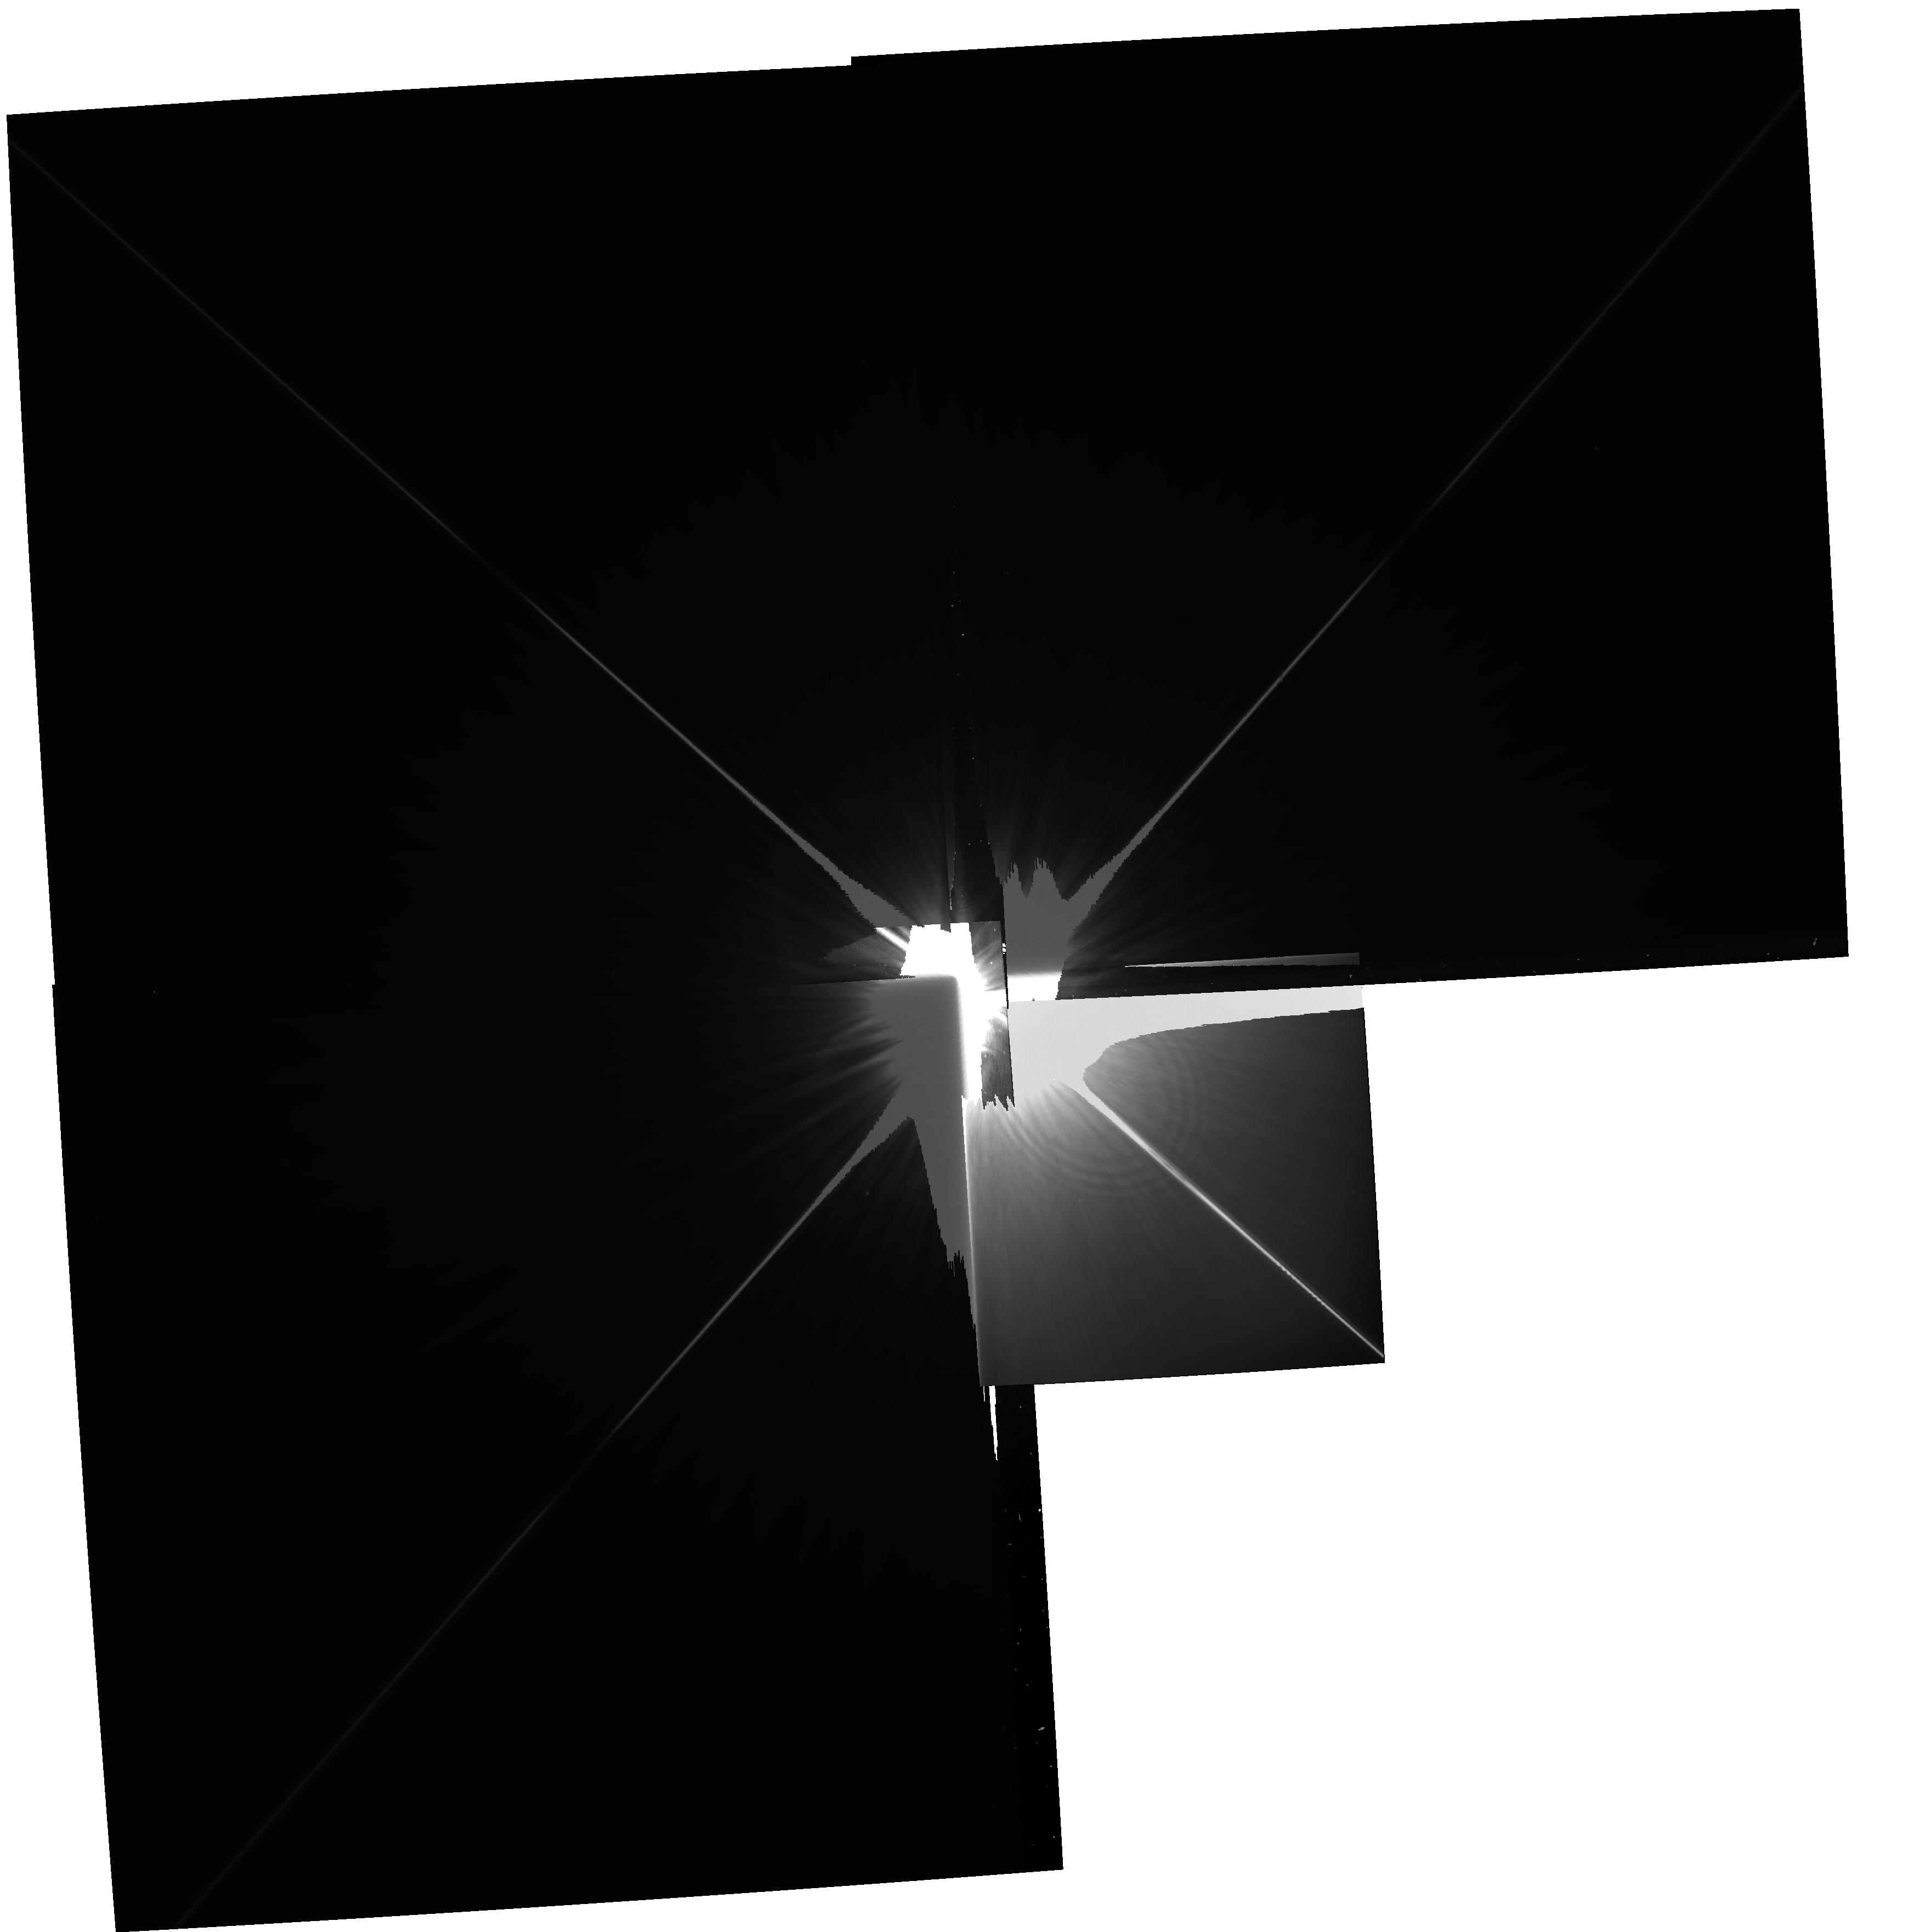
Target: NAME-FOMALHAUT. Instrument: WFPC2/PC. Filter: F606W. Exposure: 26 min. Observation ID: hst_11979_01_wfpc2_pc_f606w_ubaf01

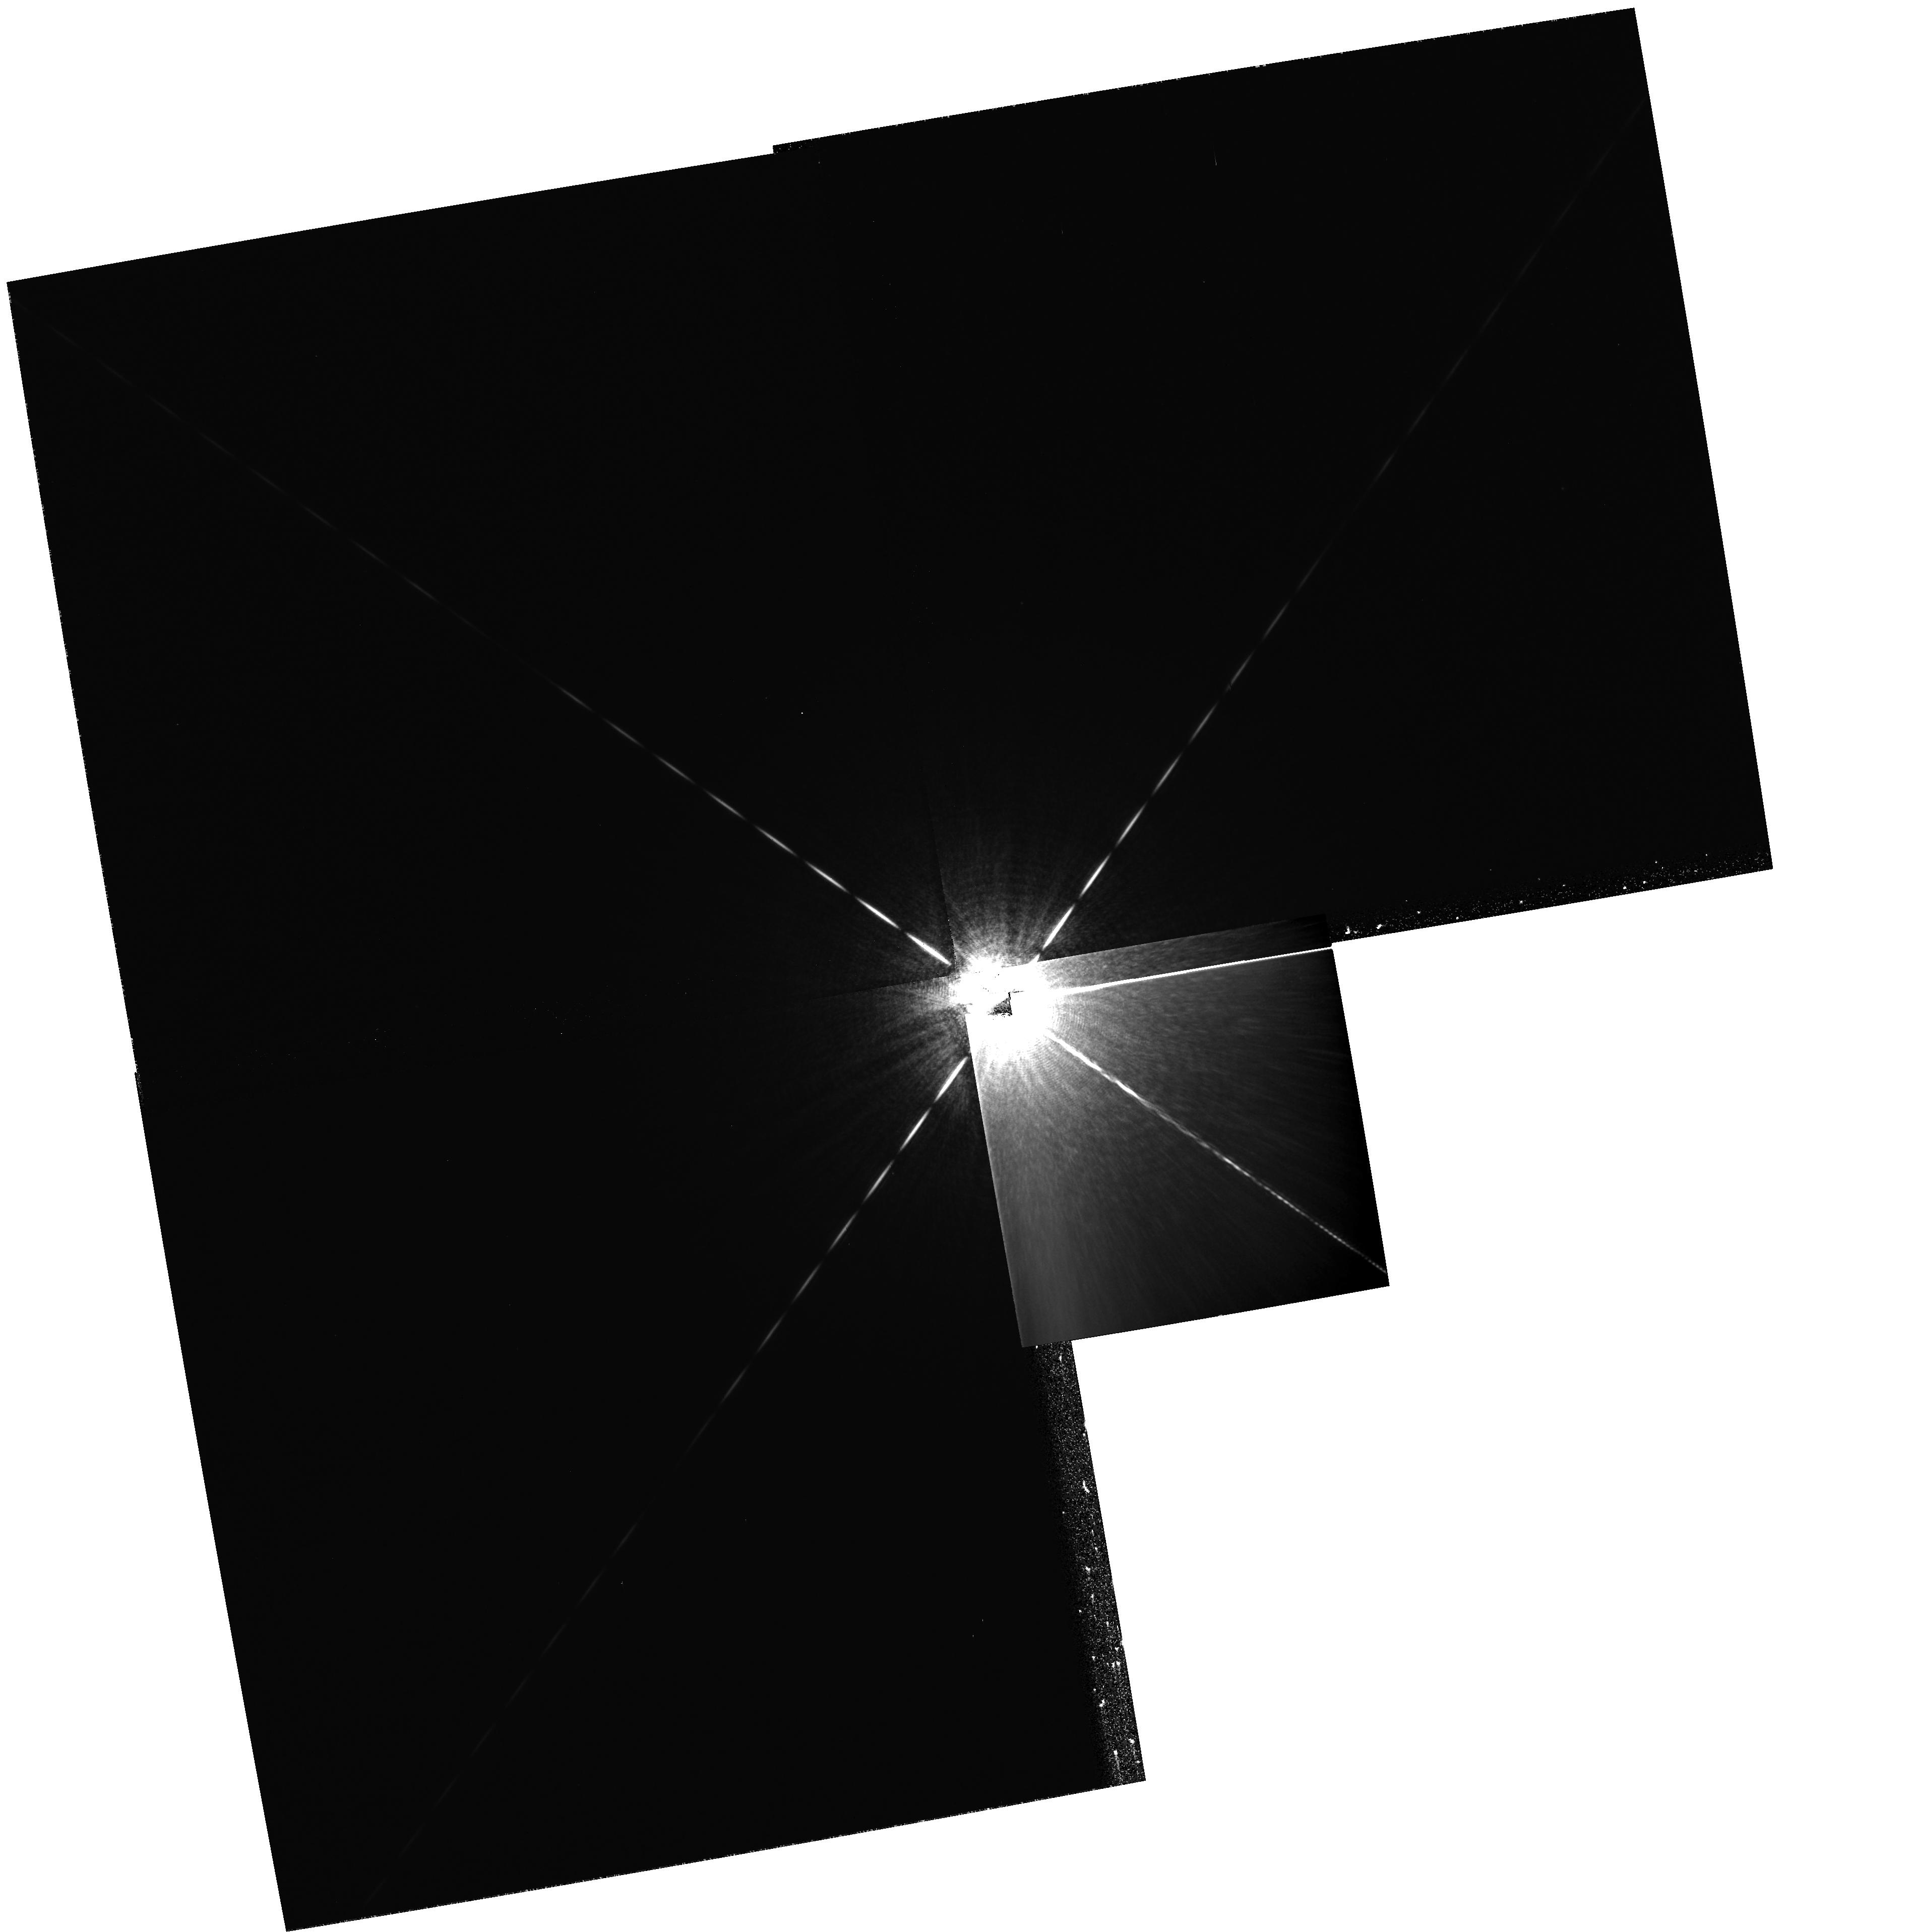
Target: NAME-FOMALHAUT. Instrument: WFPC2/PC. Filter: F656N. Exposure: 26 min. Observation ID: hst_11979_13_wfpc2_pc_f656n_ubaf13

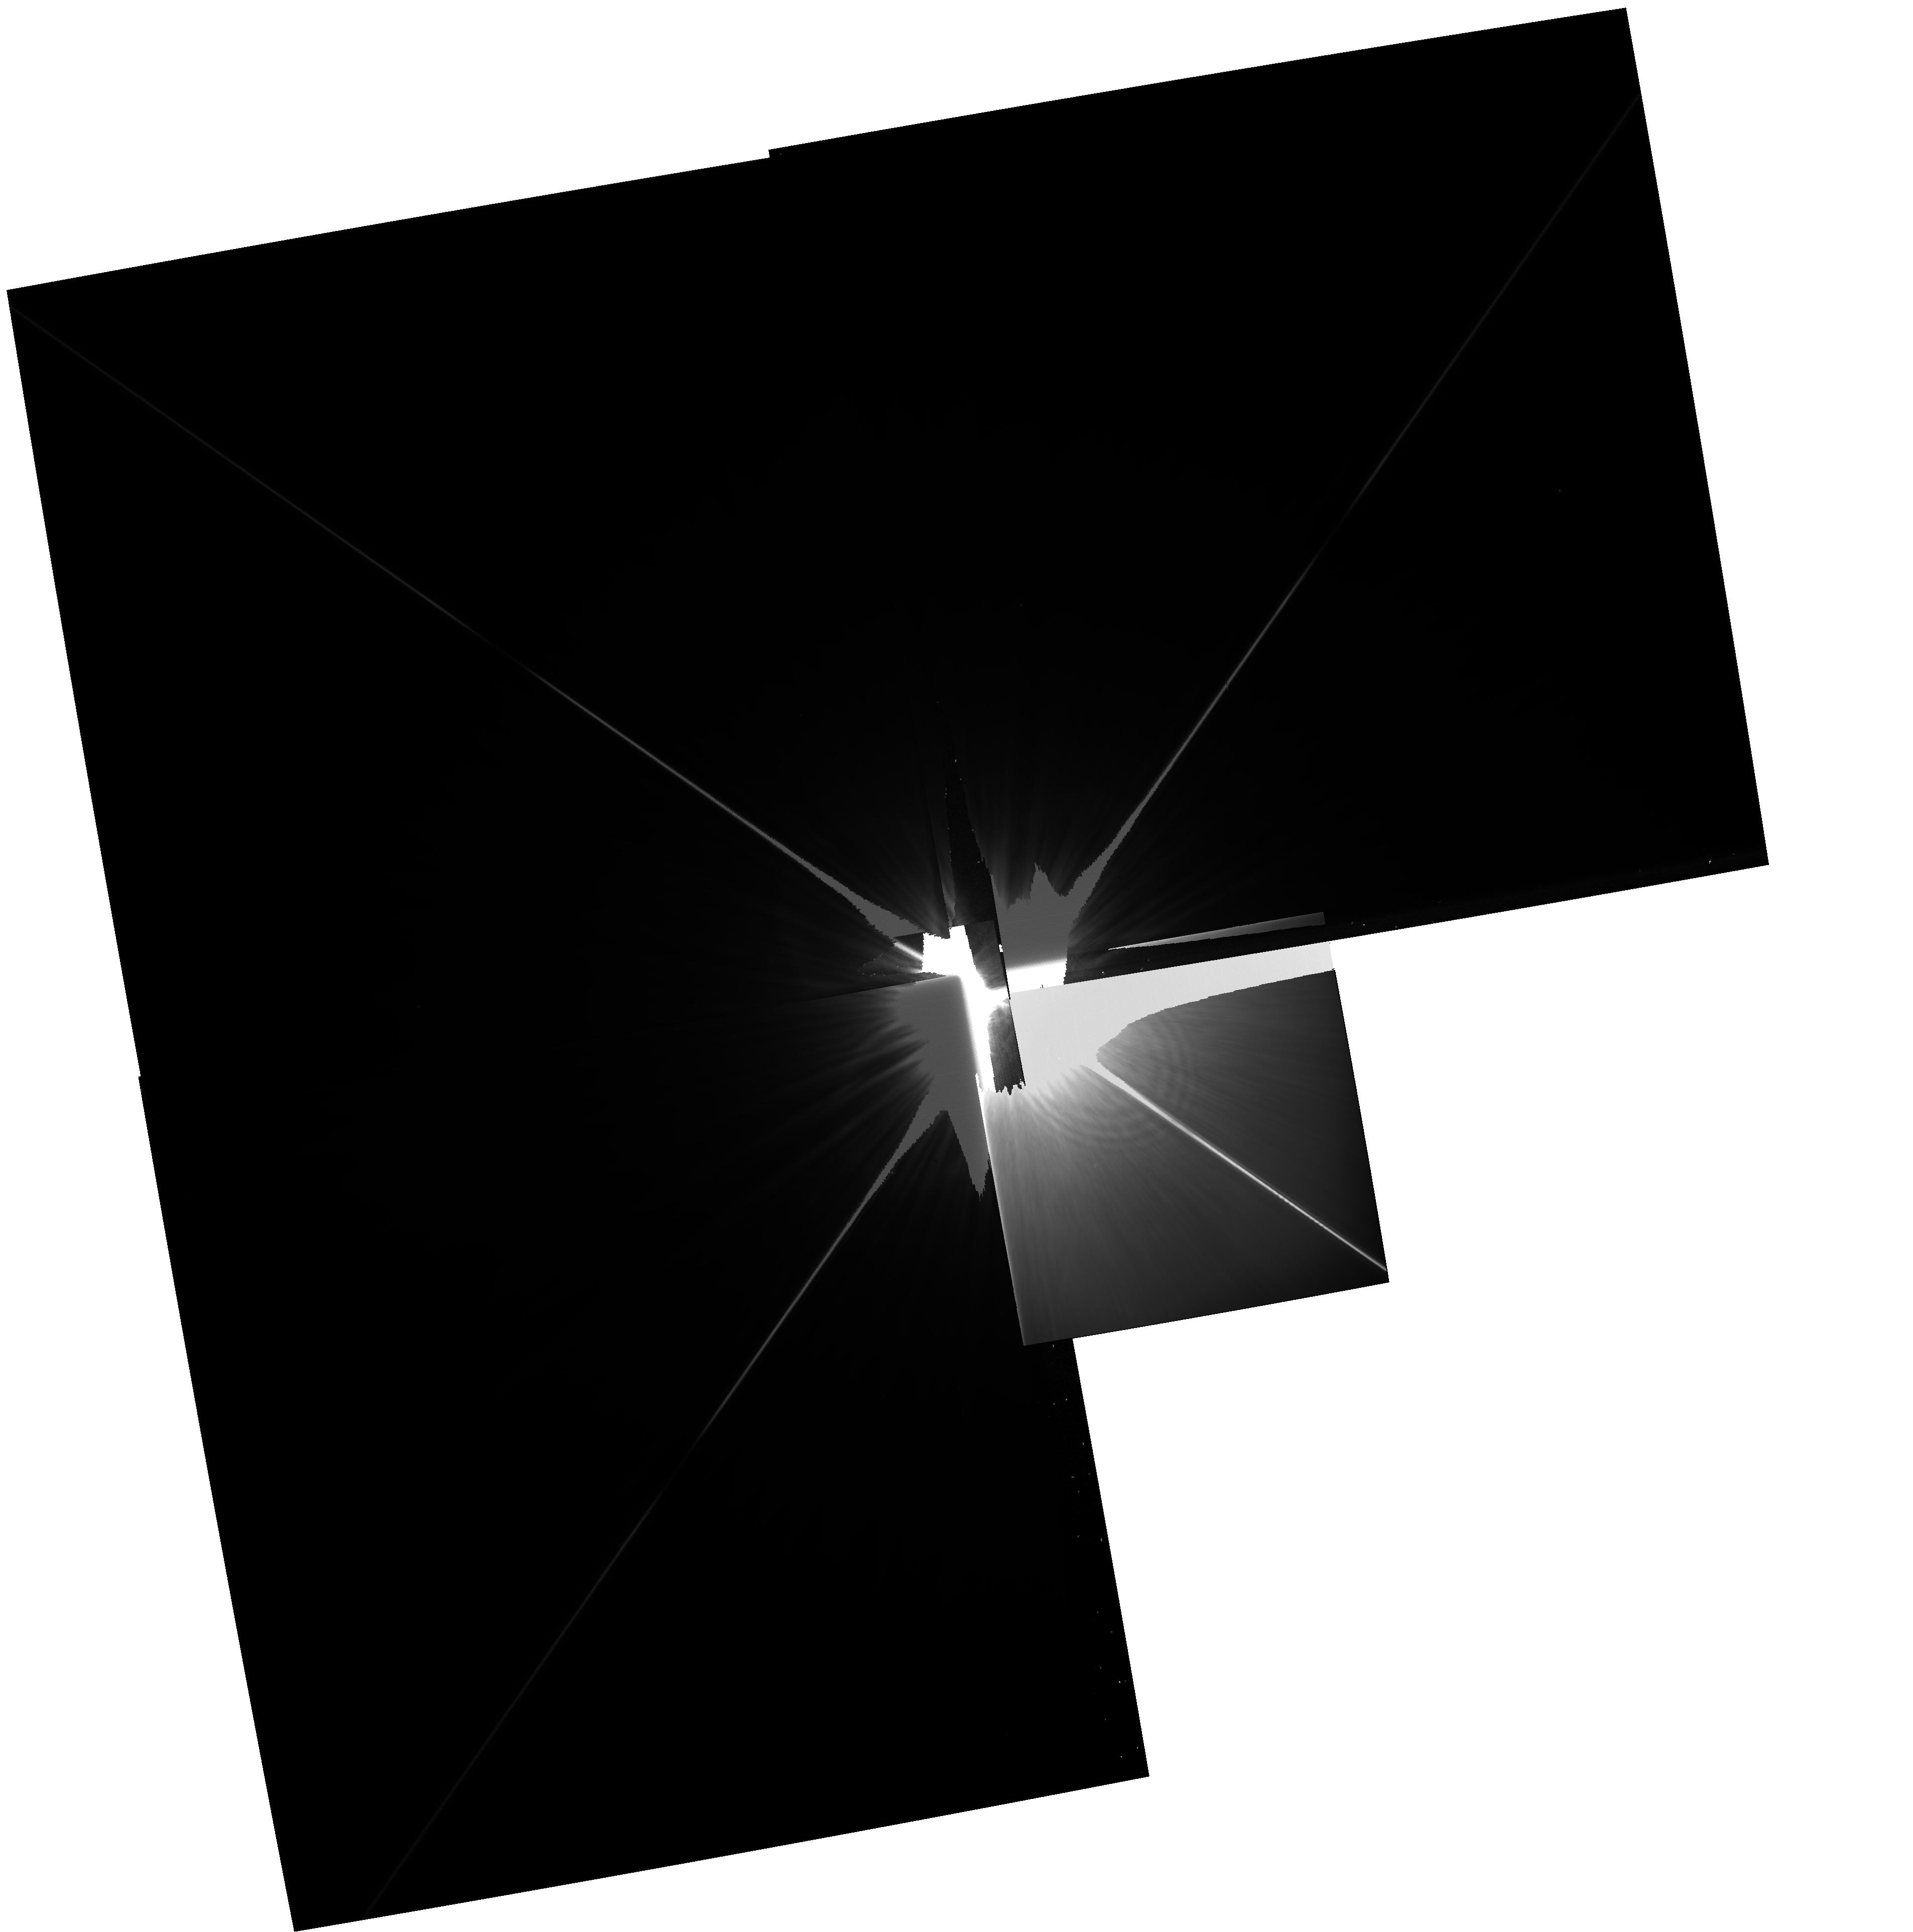
Target: NAME-FOMALHAUT. Instrument: WFPC2/PC. Filter: F606W. Exposure: 26 min. Observation ID: hst_11979_07_wfpc2_pc_f606w_ubaf07

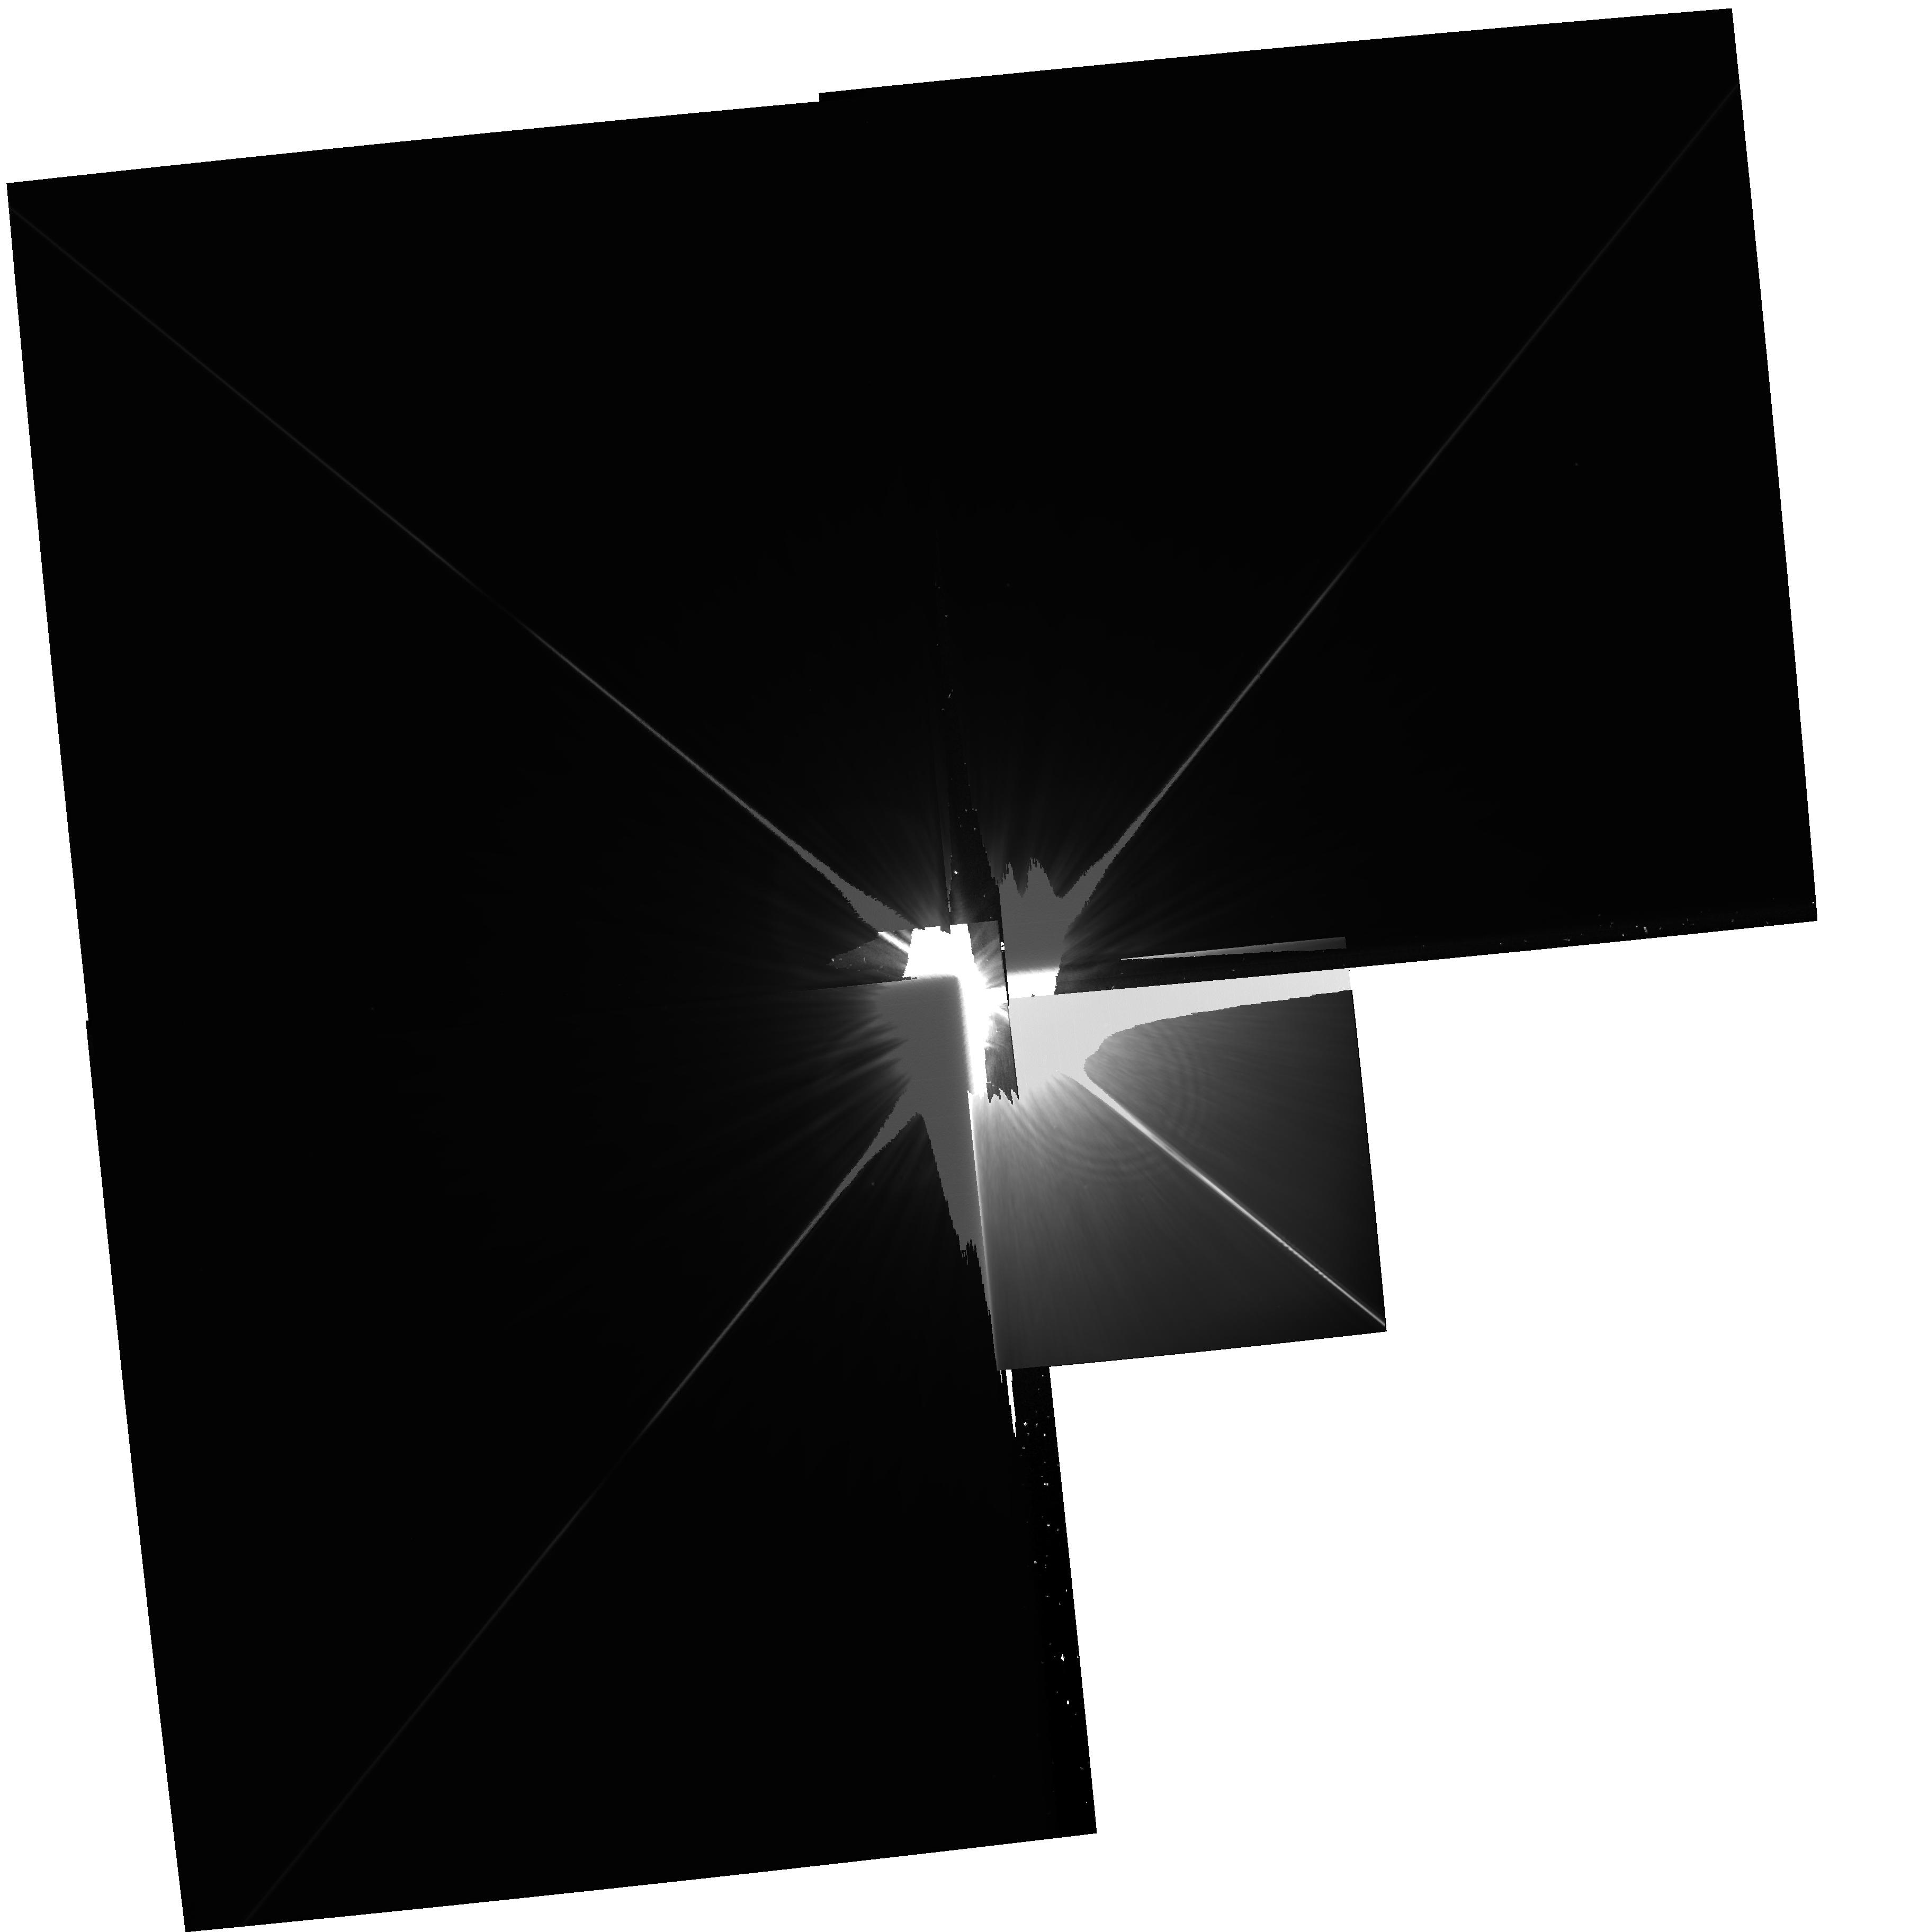
Target: NAME-FOMALHAUT. Instrument: WFPC2/PC. Filter: F606W. Exposure: 26 min. Observation ID: hst_11979_03_wfpc2_pc_f606w_ubaf03

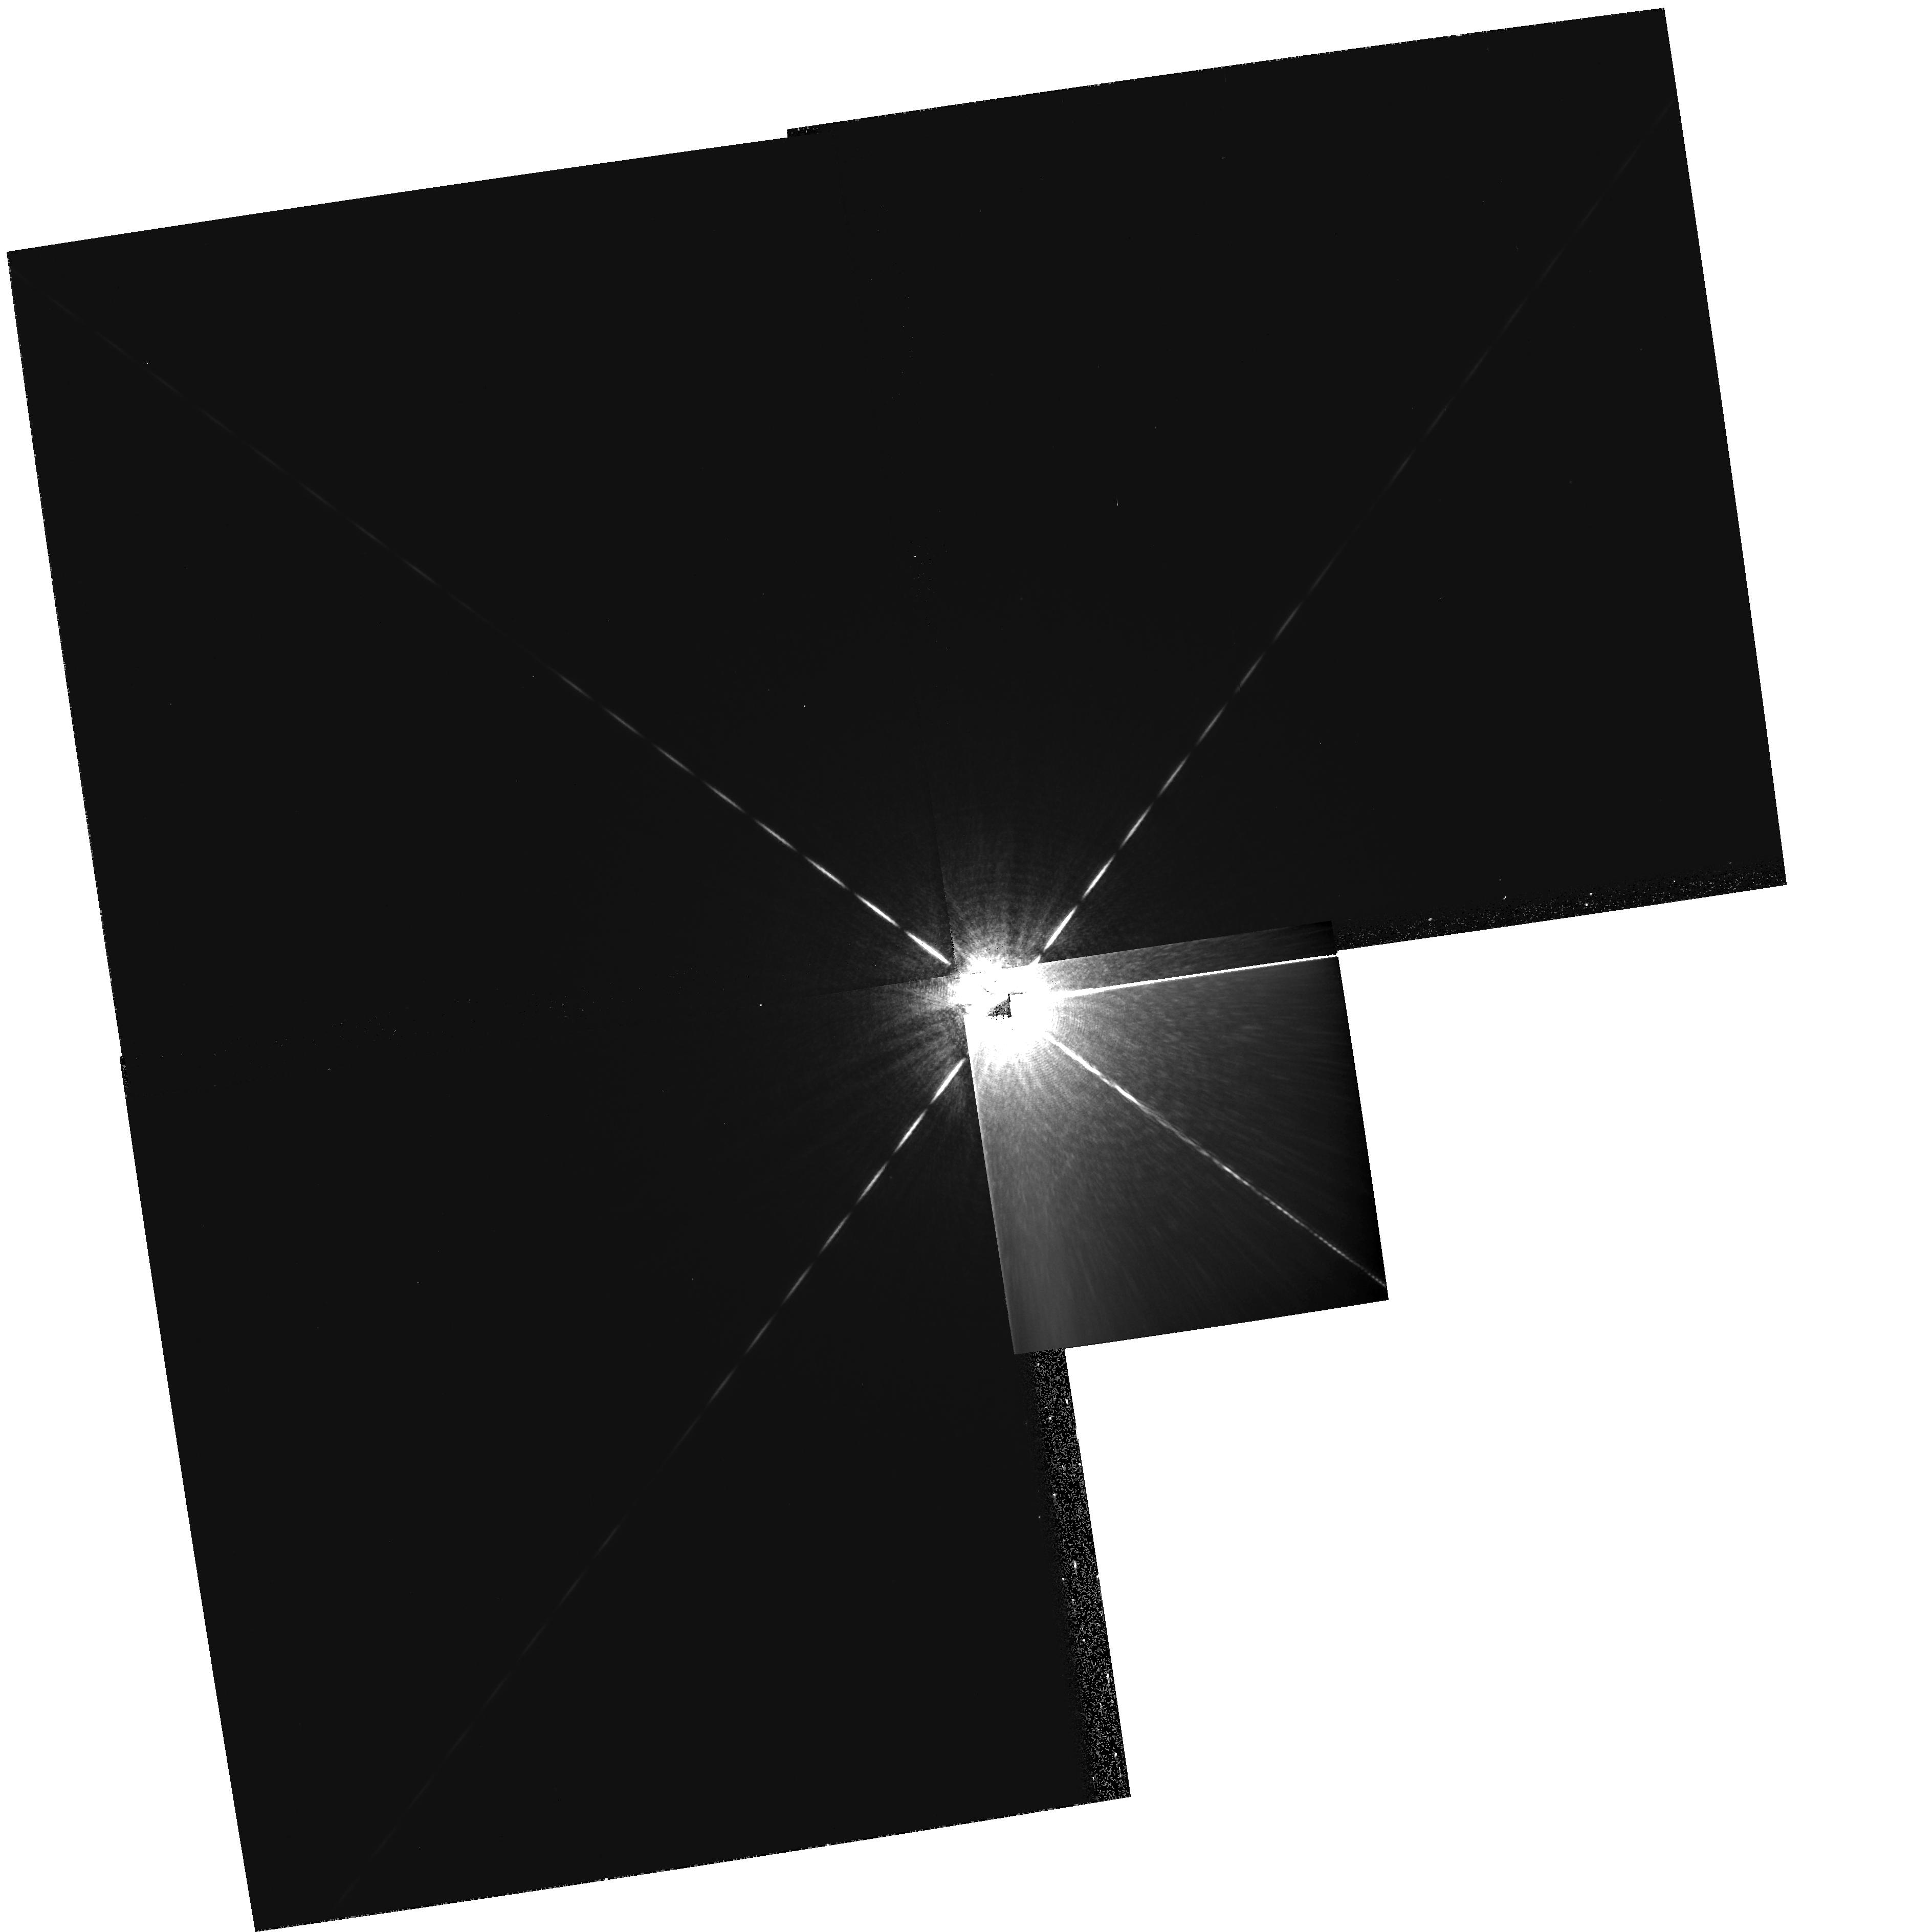
Target: NAME-FOMALHAUT. Instrument: WFPC2/PC. Filter: F656N. Exposure: 26 min. Observation ID: hst_11979_12_wfpc2_pc_f656n_ubaf12

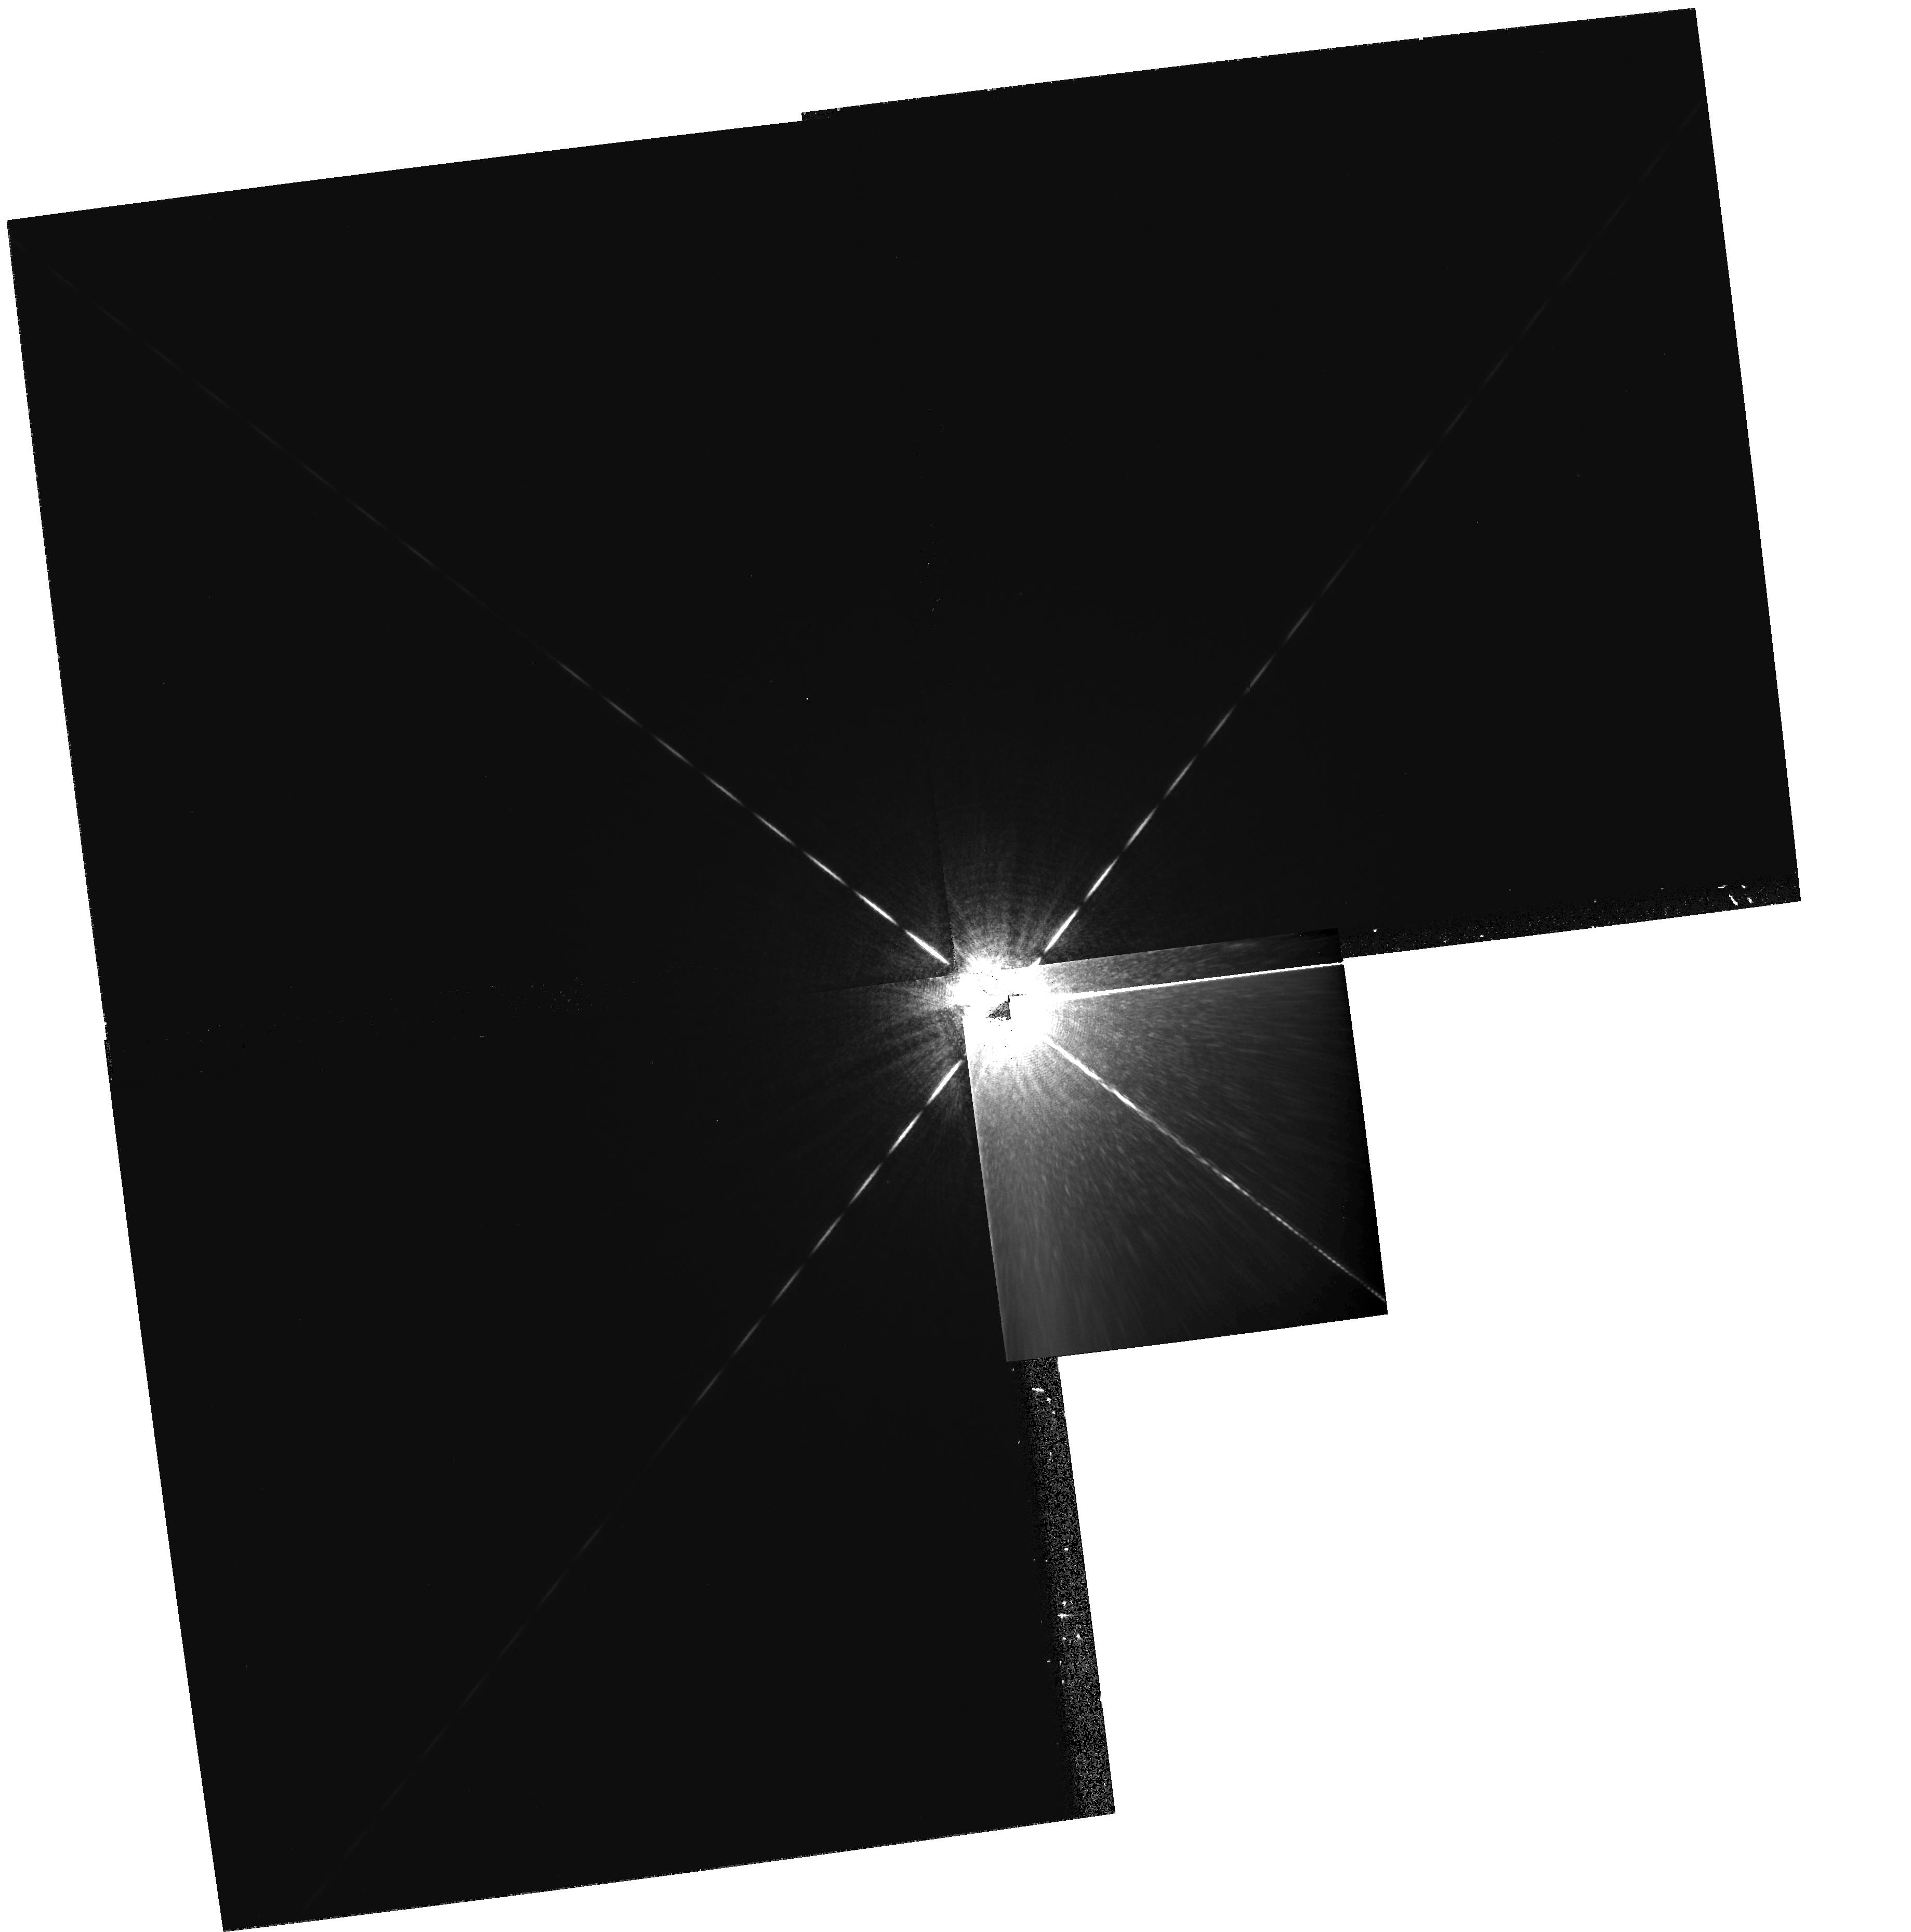
Target: NAME-FOMALHAUT. Instrument: WFPC2/PC. Filter: F656N. Exposure: 26 min. Observation ID: hst_11979_11_wfpc2_pc_f656n_ubaf11

WFPC2 Imaging of Fomalhaut b: Determining its orbit and testing for H-alpha emission (PI: Kalas, Paul George)

Fomalhaut is a bright nearby star that harbors a belt of dusty material with a morphology that has been used to predict the presence of a shepherding planet. With ACS/HRC coronagraphy, we have achieved the direct detection of a planet candidate (Fomalhaut b) in F606W and F814W. The planet candidate lies 18 AU interior to the dust belt and we detect counterclockwise orbital motion in two epochs of observations (2004 and 2006). Fomalhaut b has mass no greater than three Jupiter masses based on an analysis of its luminosity, including non-detections at infrared wavelengths, and the dynamical argument that a significantly more massive object would disrupt the dust belt. Variability at optical wavelengths and the brightness in the F606W passband suggest additional sources of luminosity such as starlight reflected from a circumplanetary ring system. A second possibility that has been invoked for substellar objects is a significant contribution of H-alpha emission. Here we propose follow-up WFPC2 observations to test the possibility that the F606W flux is contaminated by H-alpha emission. We demonstrate that the detection of Fomalhaut b using WFPC2 is feasible using roll deconvolution. Furthermore, a detection of Fomalhaut b in 2009 will provide a crucial third epoch for astrometry. With the existing two epochs of data, the orbit of Fomalhaut b cannot be determined uniquely. The third epoch will be used to test the prediction of apsidal alignment and more accurately determine the dynamical mass of Fomalhaut b. If apsidal mis-alignment is found between the planet and the belt, this result would point to the existence of still other planets lurking unseen in the Fomalhaut system.